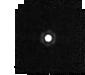
Target: J1802271
Instrument: MIRI
Filter: F1280W
Exposure: 2 min
Observation ID: jw04488-o007_t002_miri_f1280w-sub64

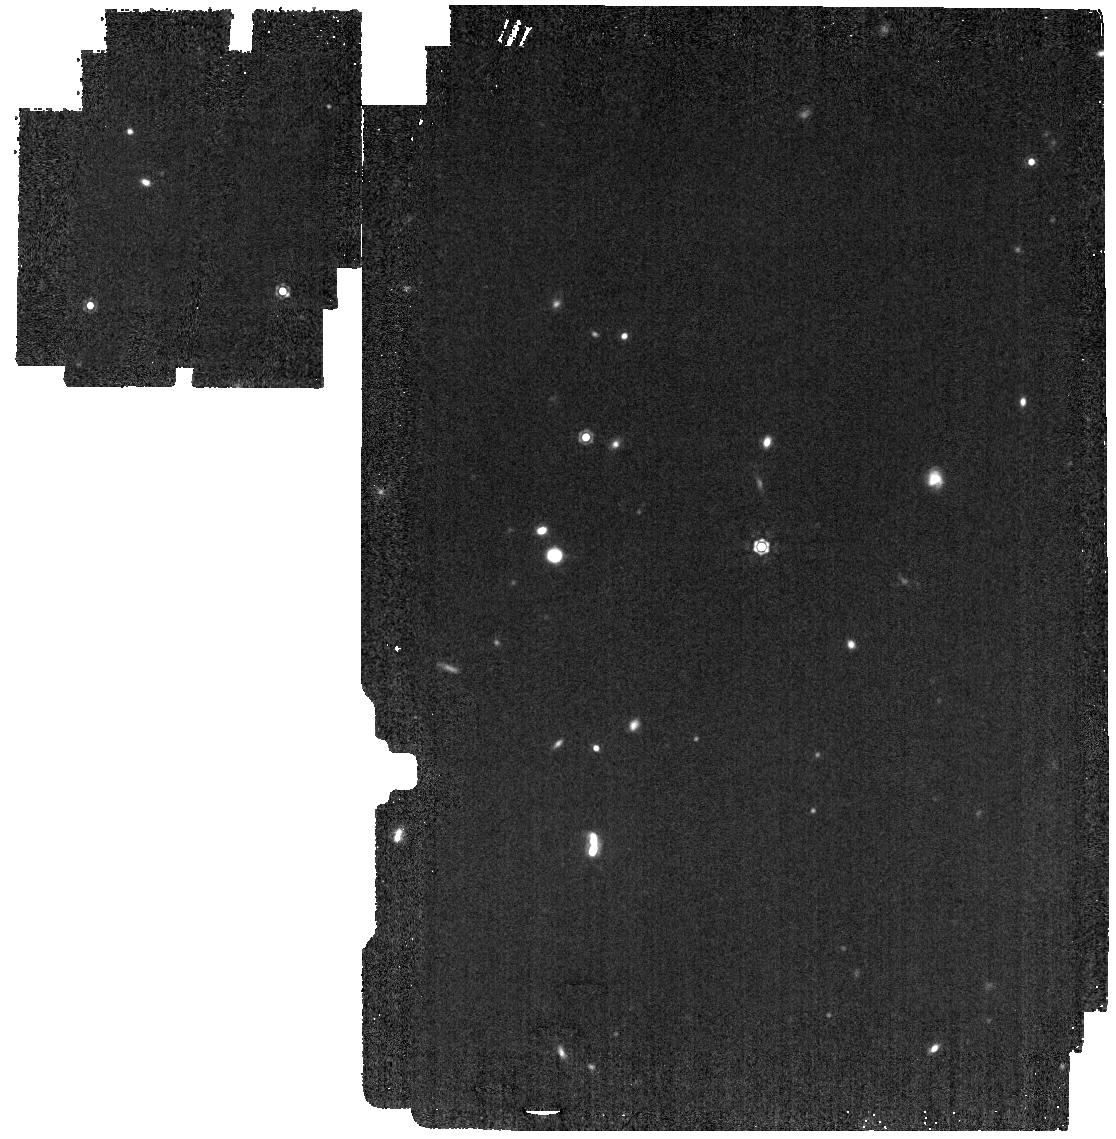
Target: J1802271
Instrument: MIRI
Filter: F1280W
Exposure: 3 min
Observation ID: jw04488-o008_t002_miri_f1280w

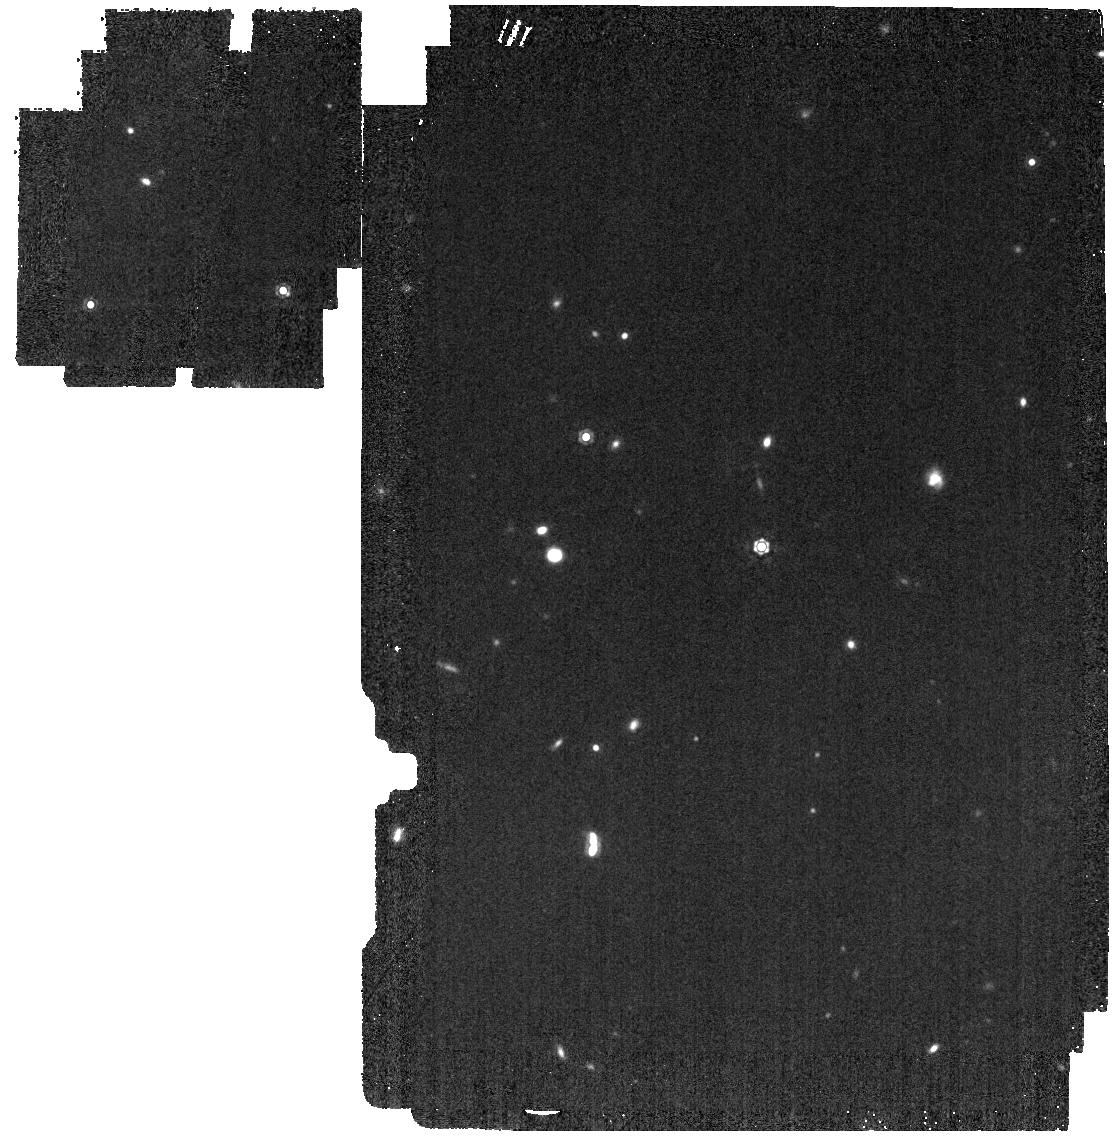
Target: J1802271
Instrument: MIRI
Filter: F1280W
Exposure: 3 min
Observation ID: jw04488-o002_t002_miri_f1280w

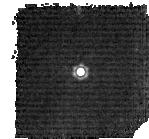
Target: J1802271
Instrument: MIRI
Filter: F1280W
Exposure: 2 min
Observation ID: jw04488-o005_t002_miri_f1280w-sub128

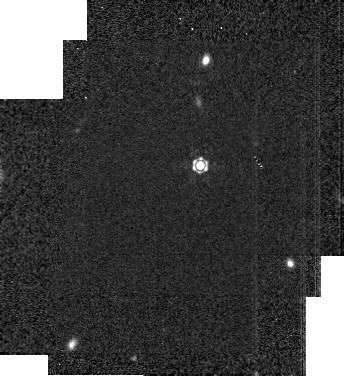
Target: J1802271
Instrument: MIRI
Filter: F1280W
Exposure: 2 min
Observation ID: jw04488-o004_t002_miri_f1280w-sub256

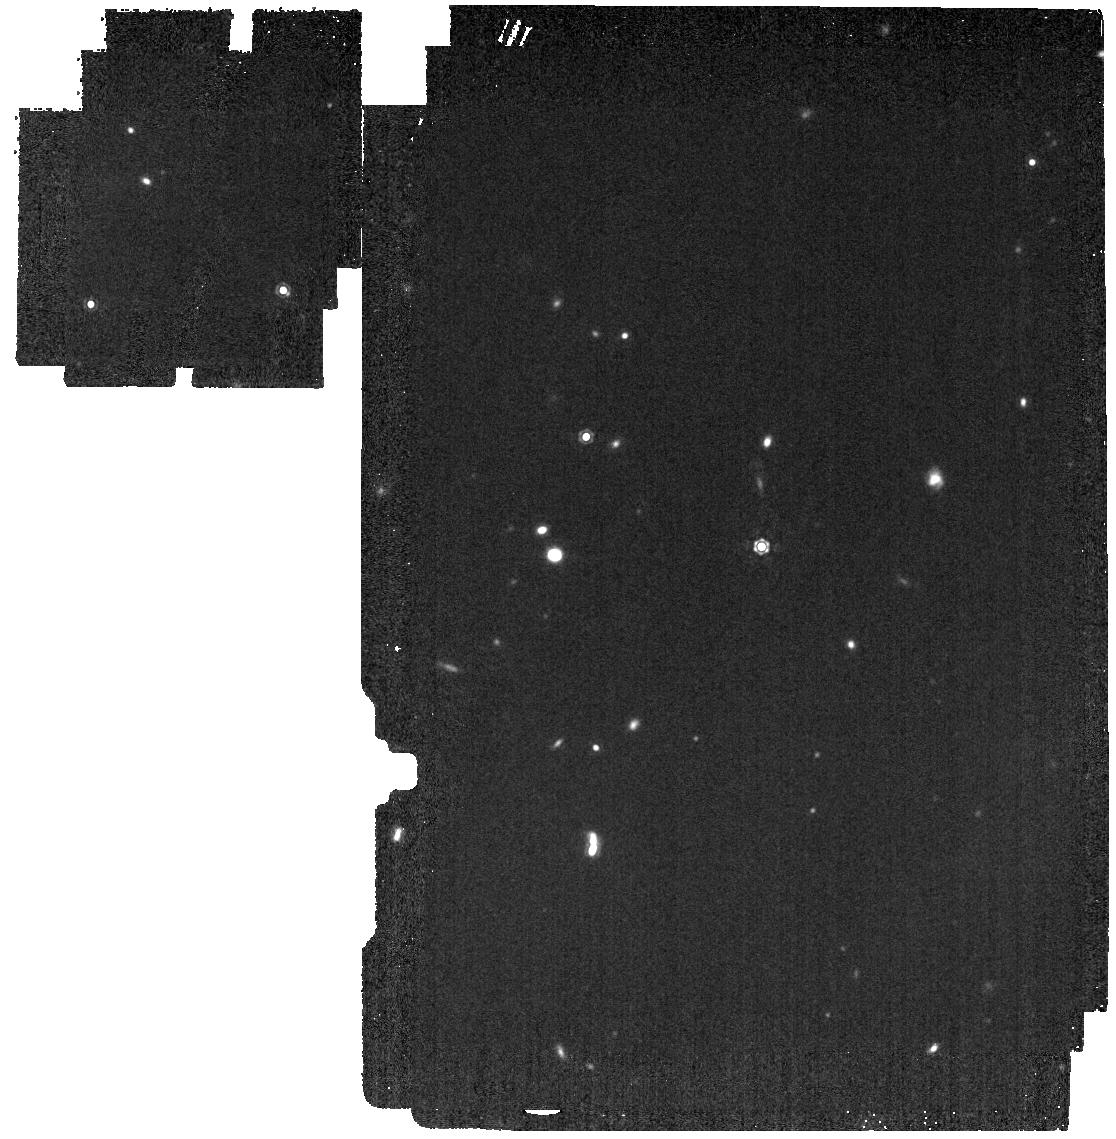
Target: J1802271
Instrument: MIRI
Filter: F1280W
Exposure: 3 min
Observation ID: jw04488-o001_t002_miri_f1280w

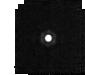
Target: J1802271
Instrument: MIRI
Filter: F1280W
Exposure: 2 min
Observation ID: jw04488-o006_t002_miri_f1280w-sub64

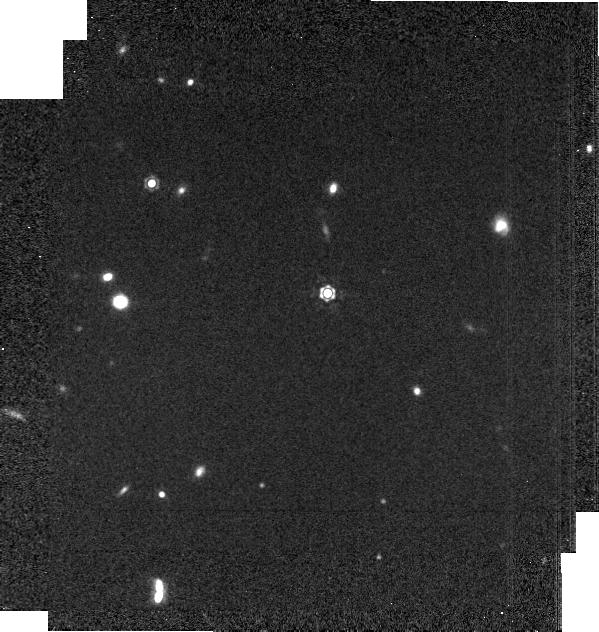
Target: J1802271
Instrument: MIRI
Filter: F1280W
Exposure: 2 min
Observation ID: jw04488-o003_t002_miri_f1280w-brightsky

CAL-MIRI-219  Subarray calibration transfer (PI: Sloan, Greg)

We will observe the standard star J1802271 (A3 V) in the full array and all four subarrays in the F1280W filter to photometrically calibrate the subarrays to each other. This activity builds on the Cycle 1 activity, which used the same star in the F770W filter. The shift to a longer-wavelength filter will reduce detector systematics and provide a check for the previous results. This calibration program may change in response to system developments and the final Cycle 2 science program.